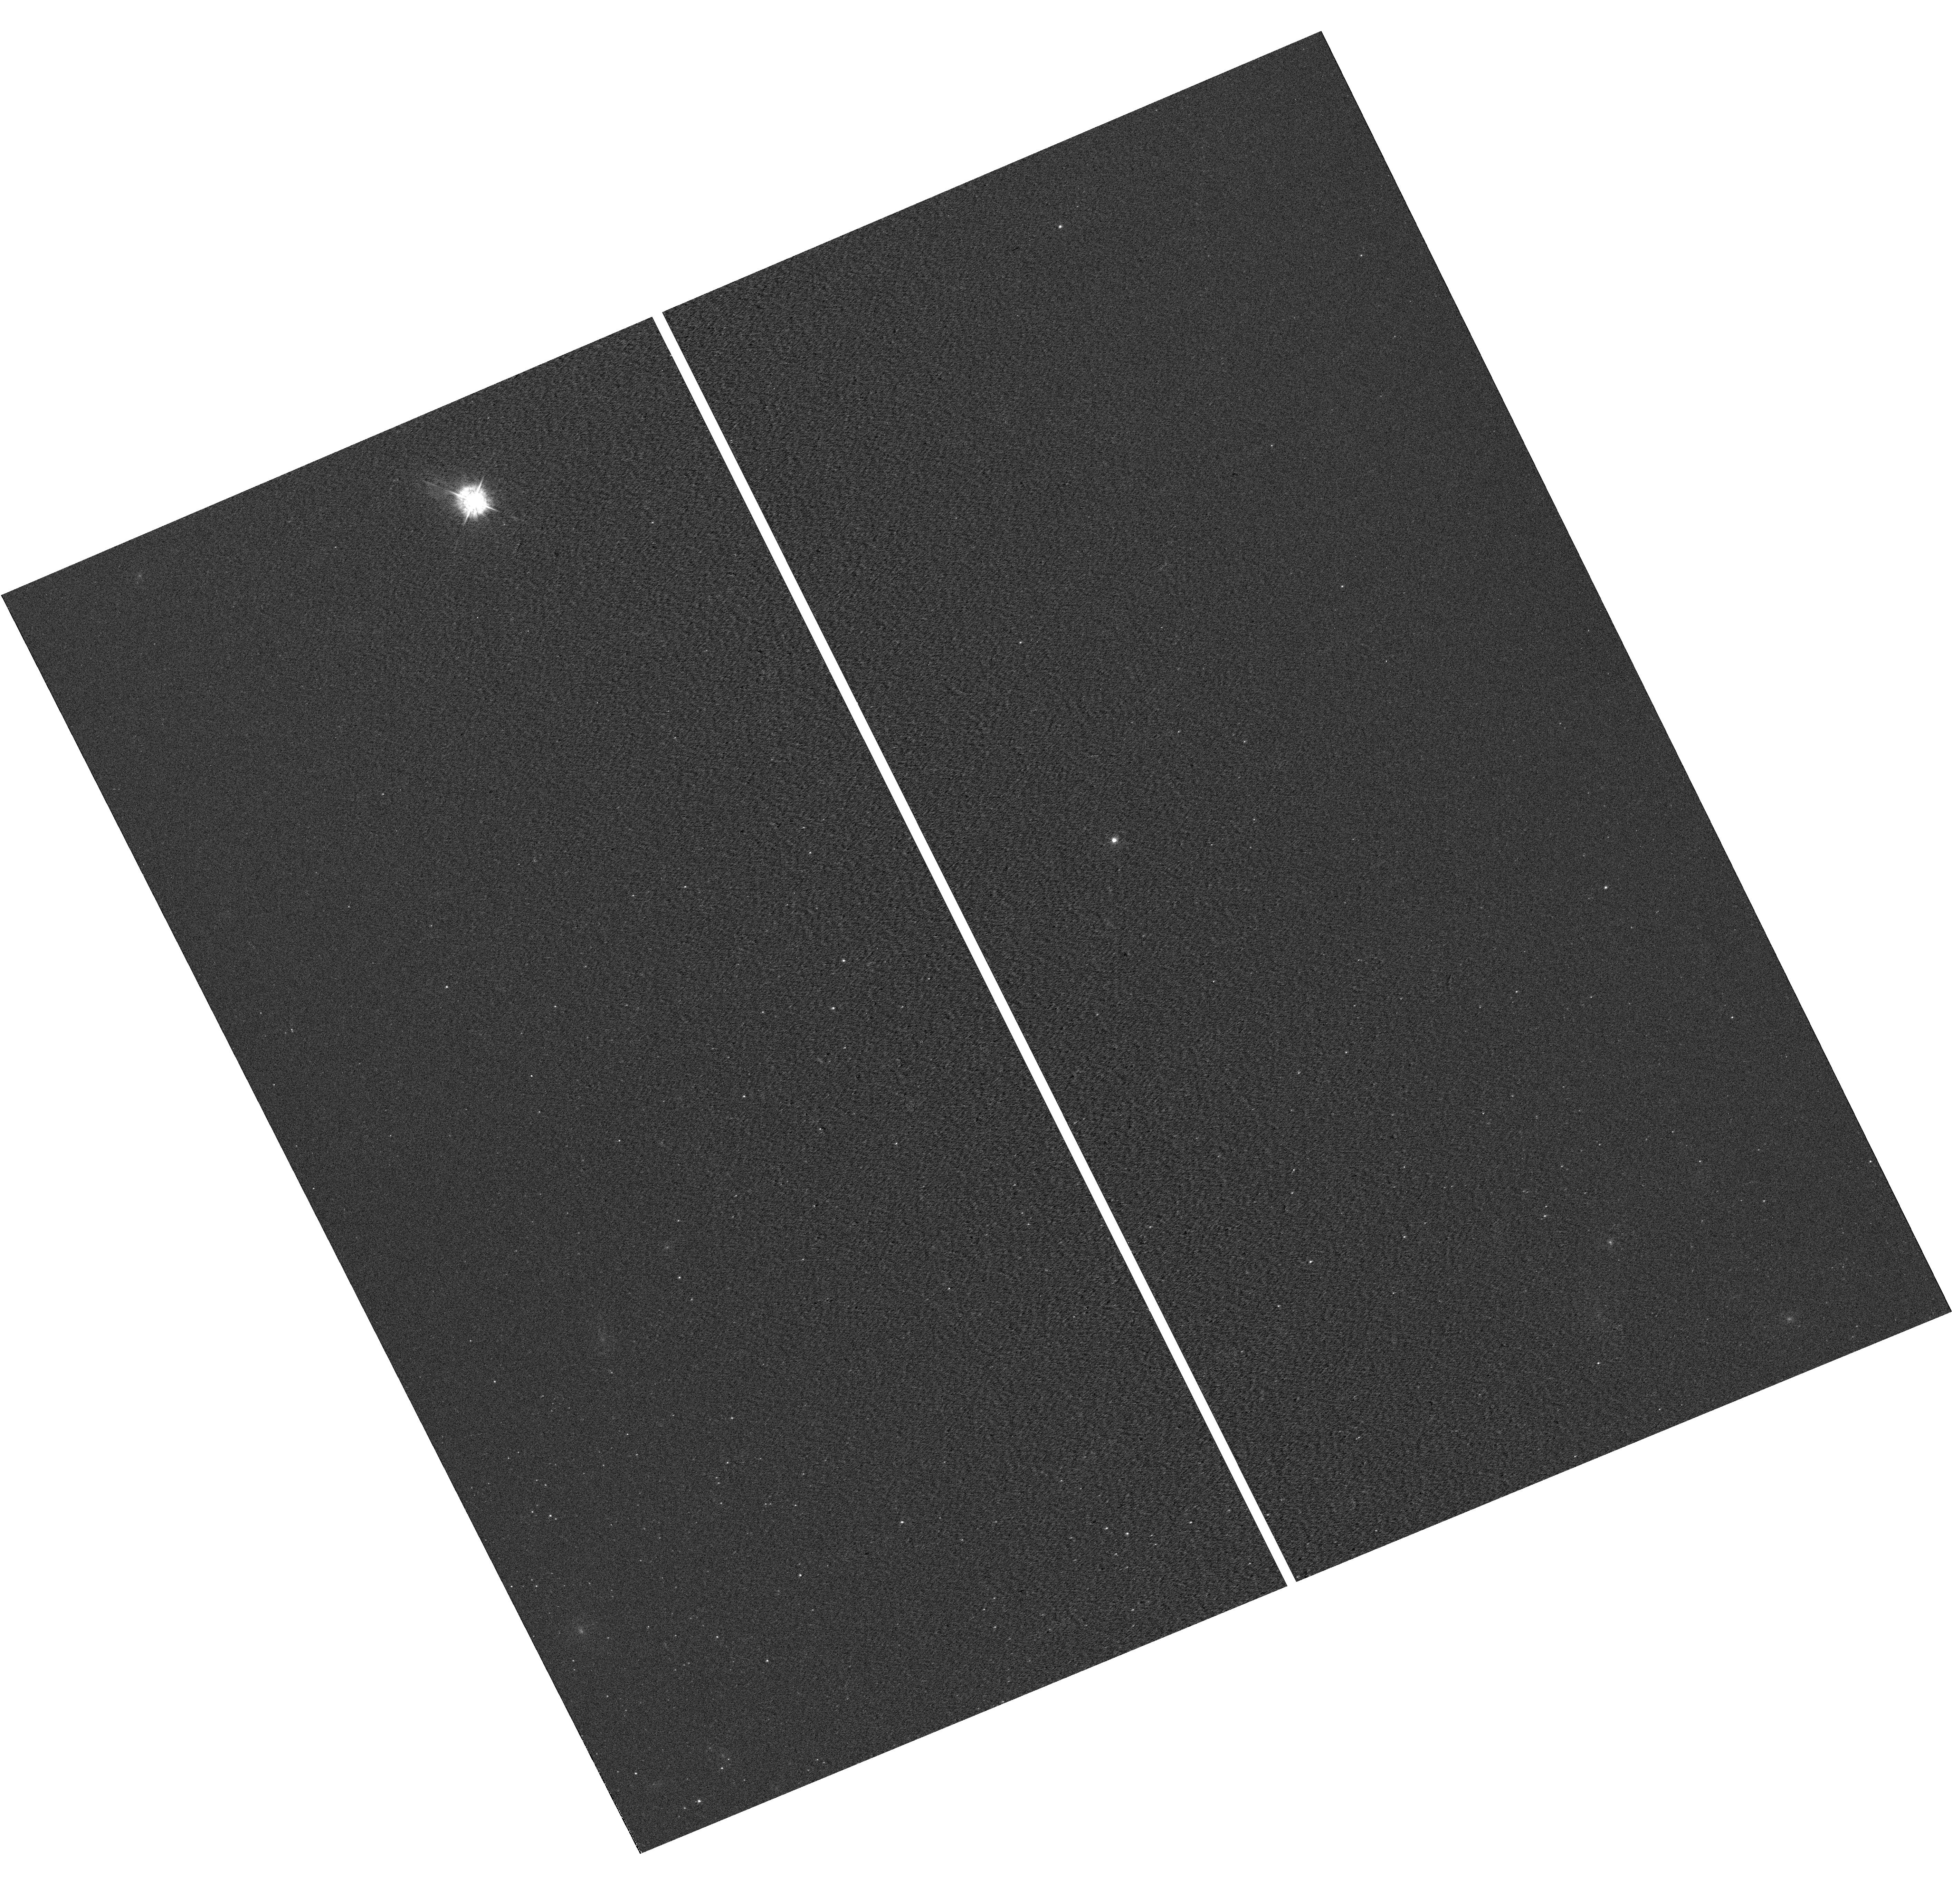
Target: field at RA 16.287°, Dec 2.237°. Instrument: WFC3/UVIS. Filter: F438W. Exposure: 2 min. Observation ID: hst_12587_09_wfc3_uvis_f438w_ibq409

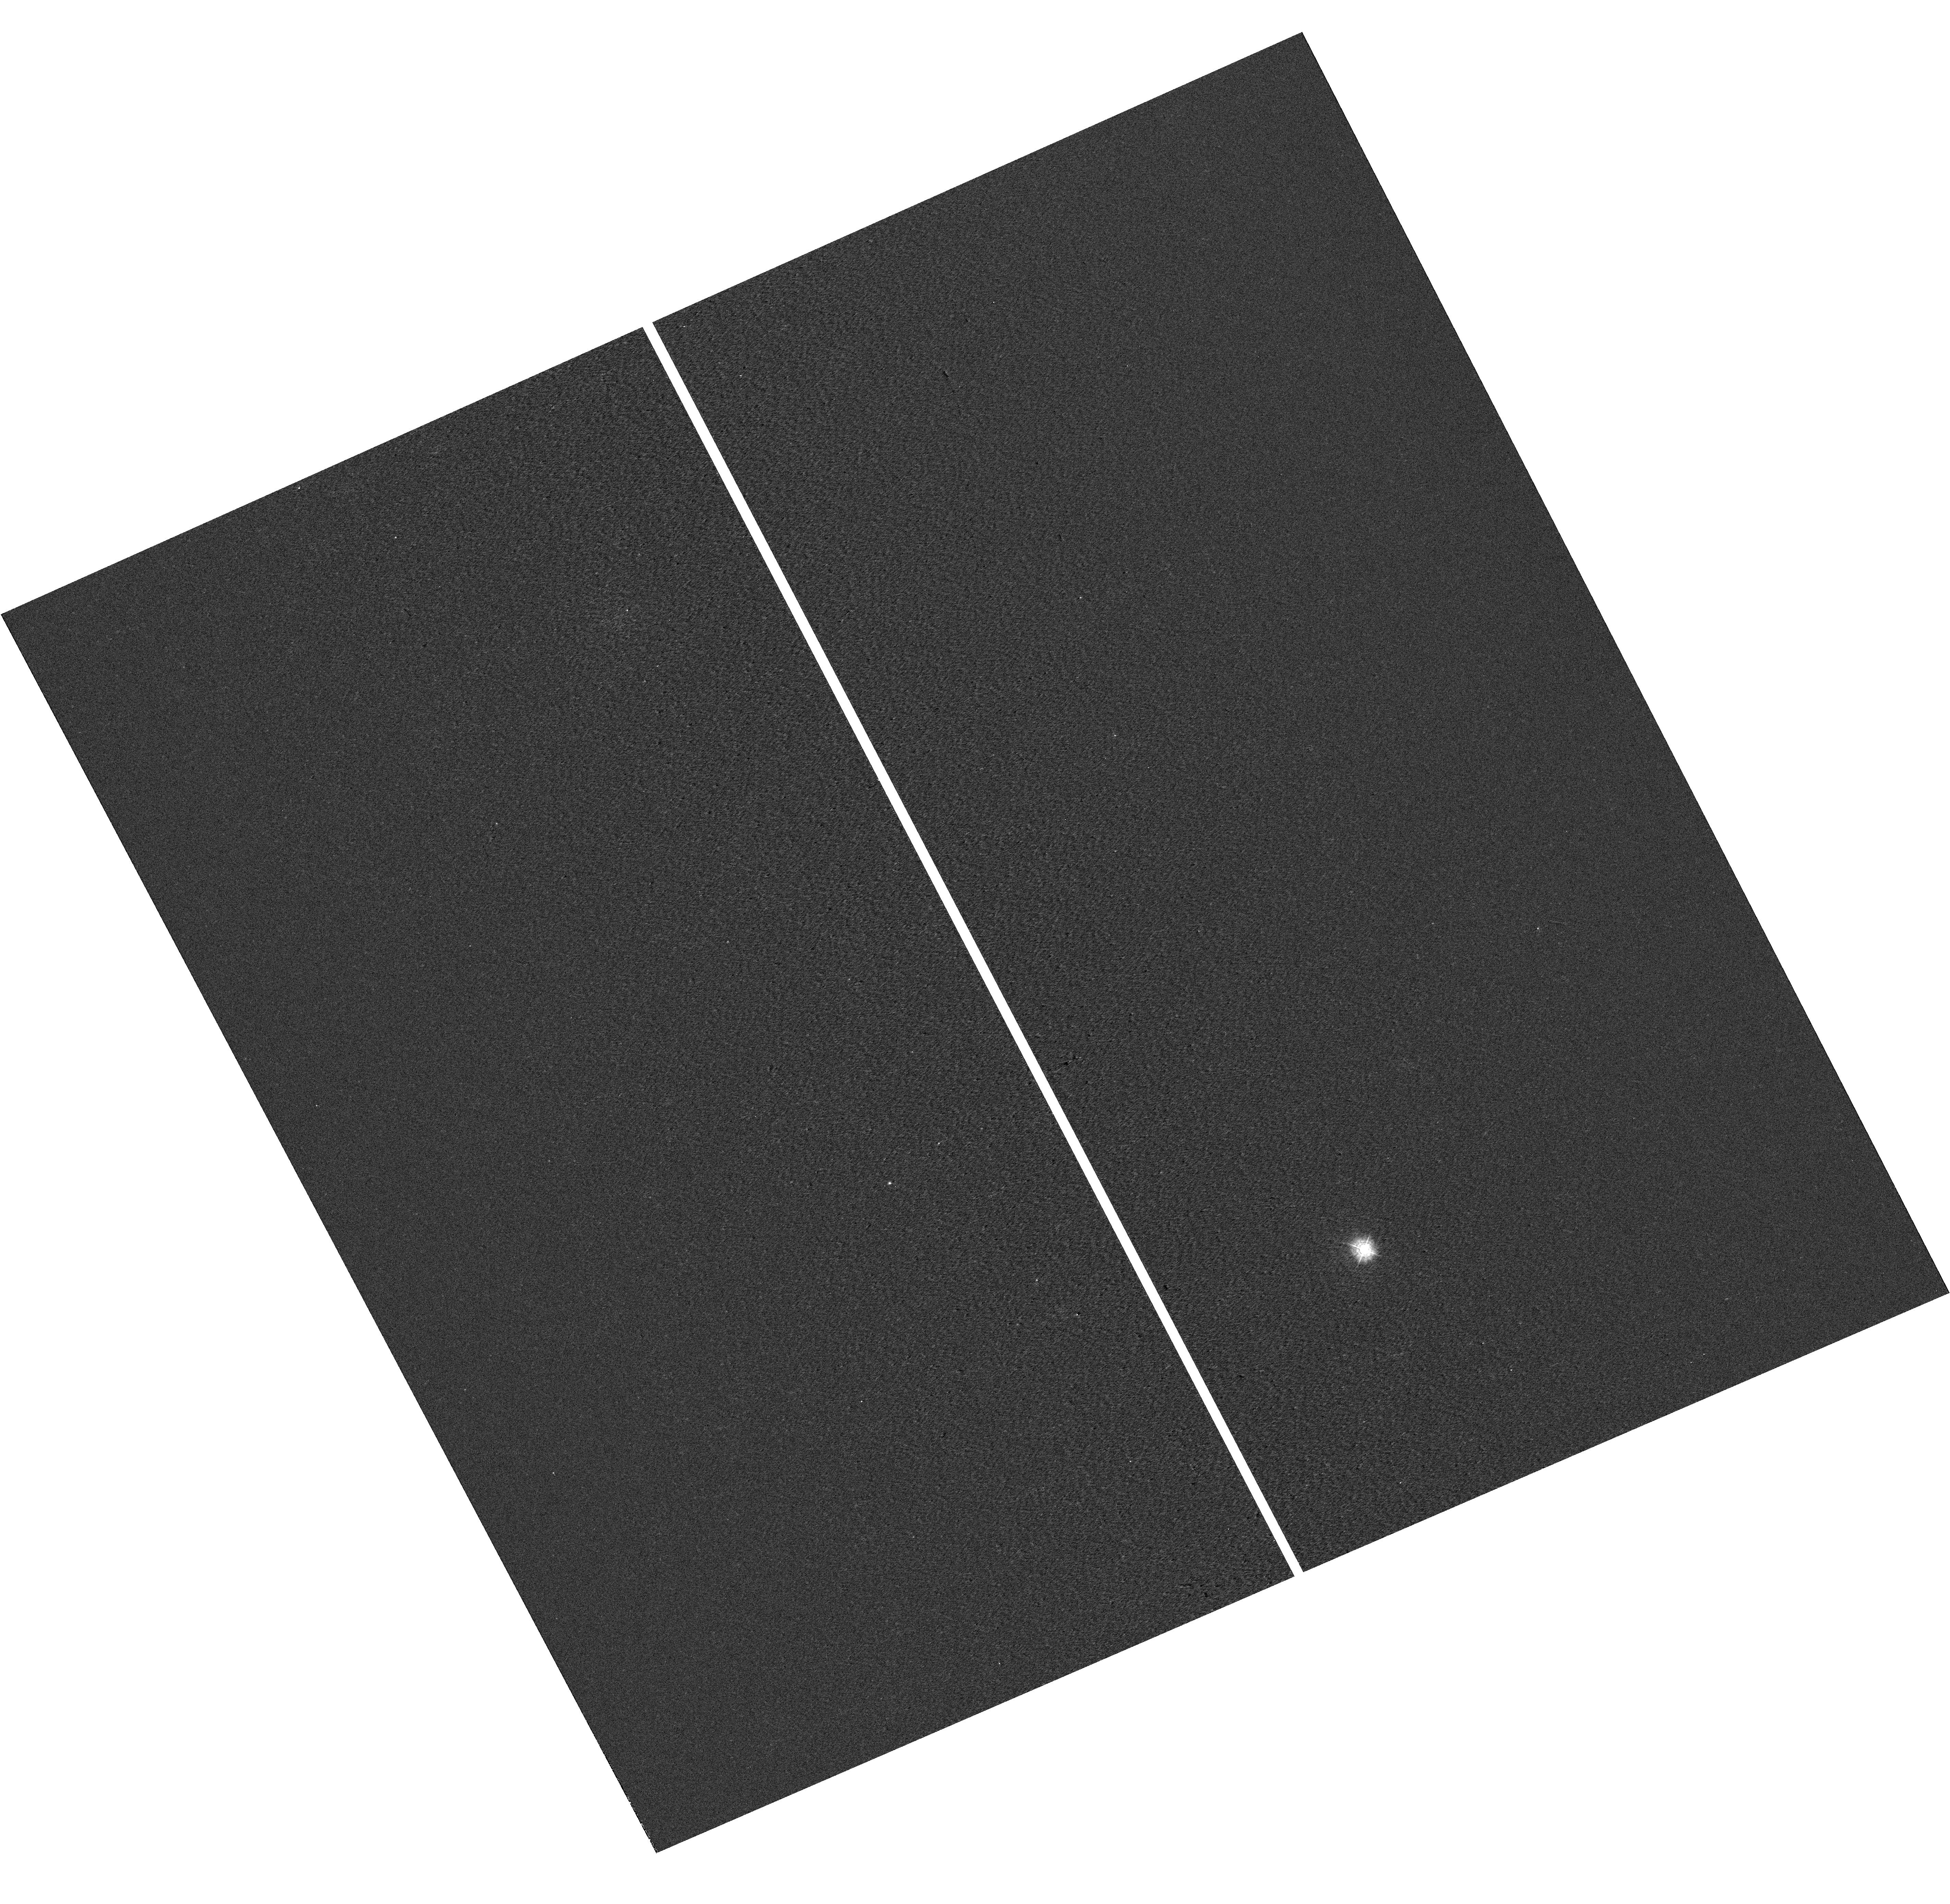
Target: field at RA 16.315°, Dec 2.261°. Instrument: WFC3/UVIS. Filter: F336W. Exposure: 2 min. Observation ID: hst_12587_01_wfc3_uvis_f336w_ibq401

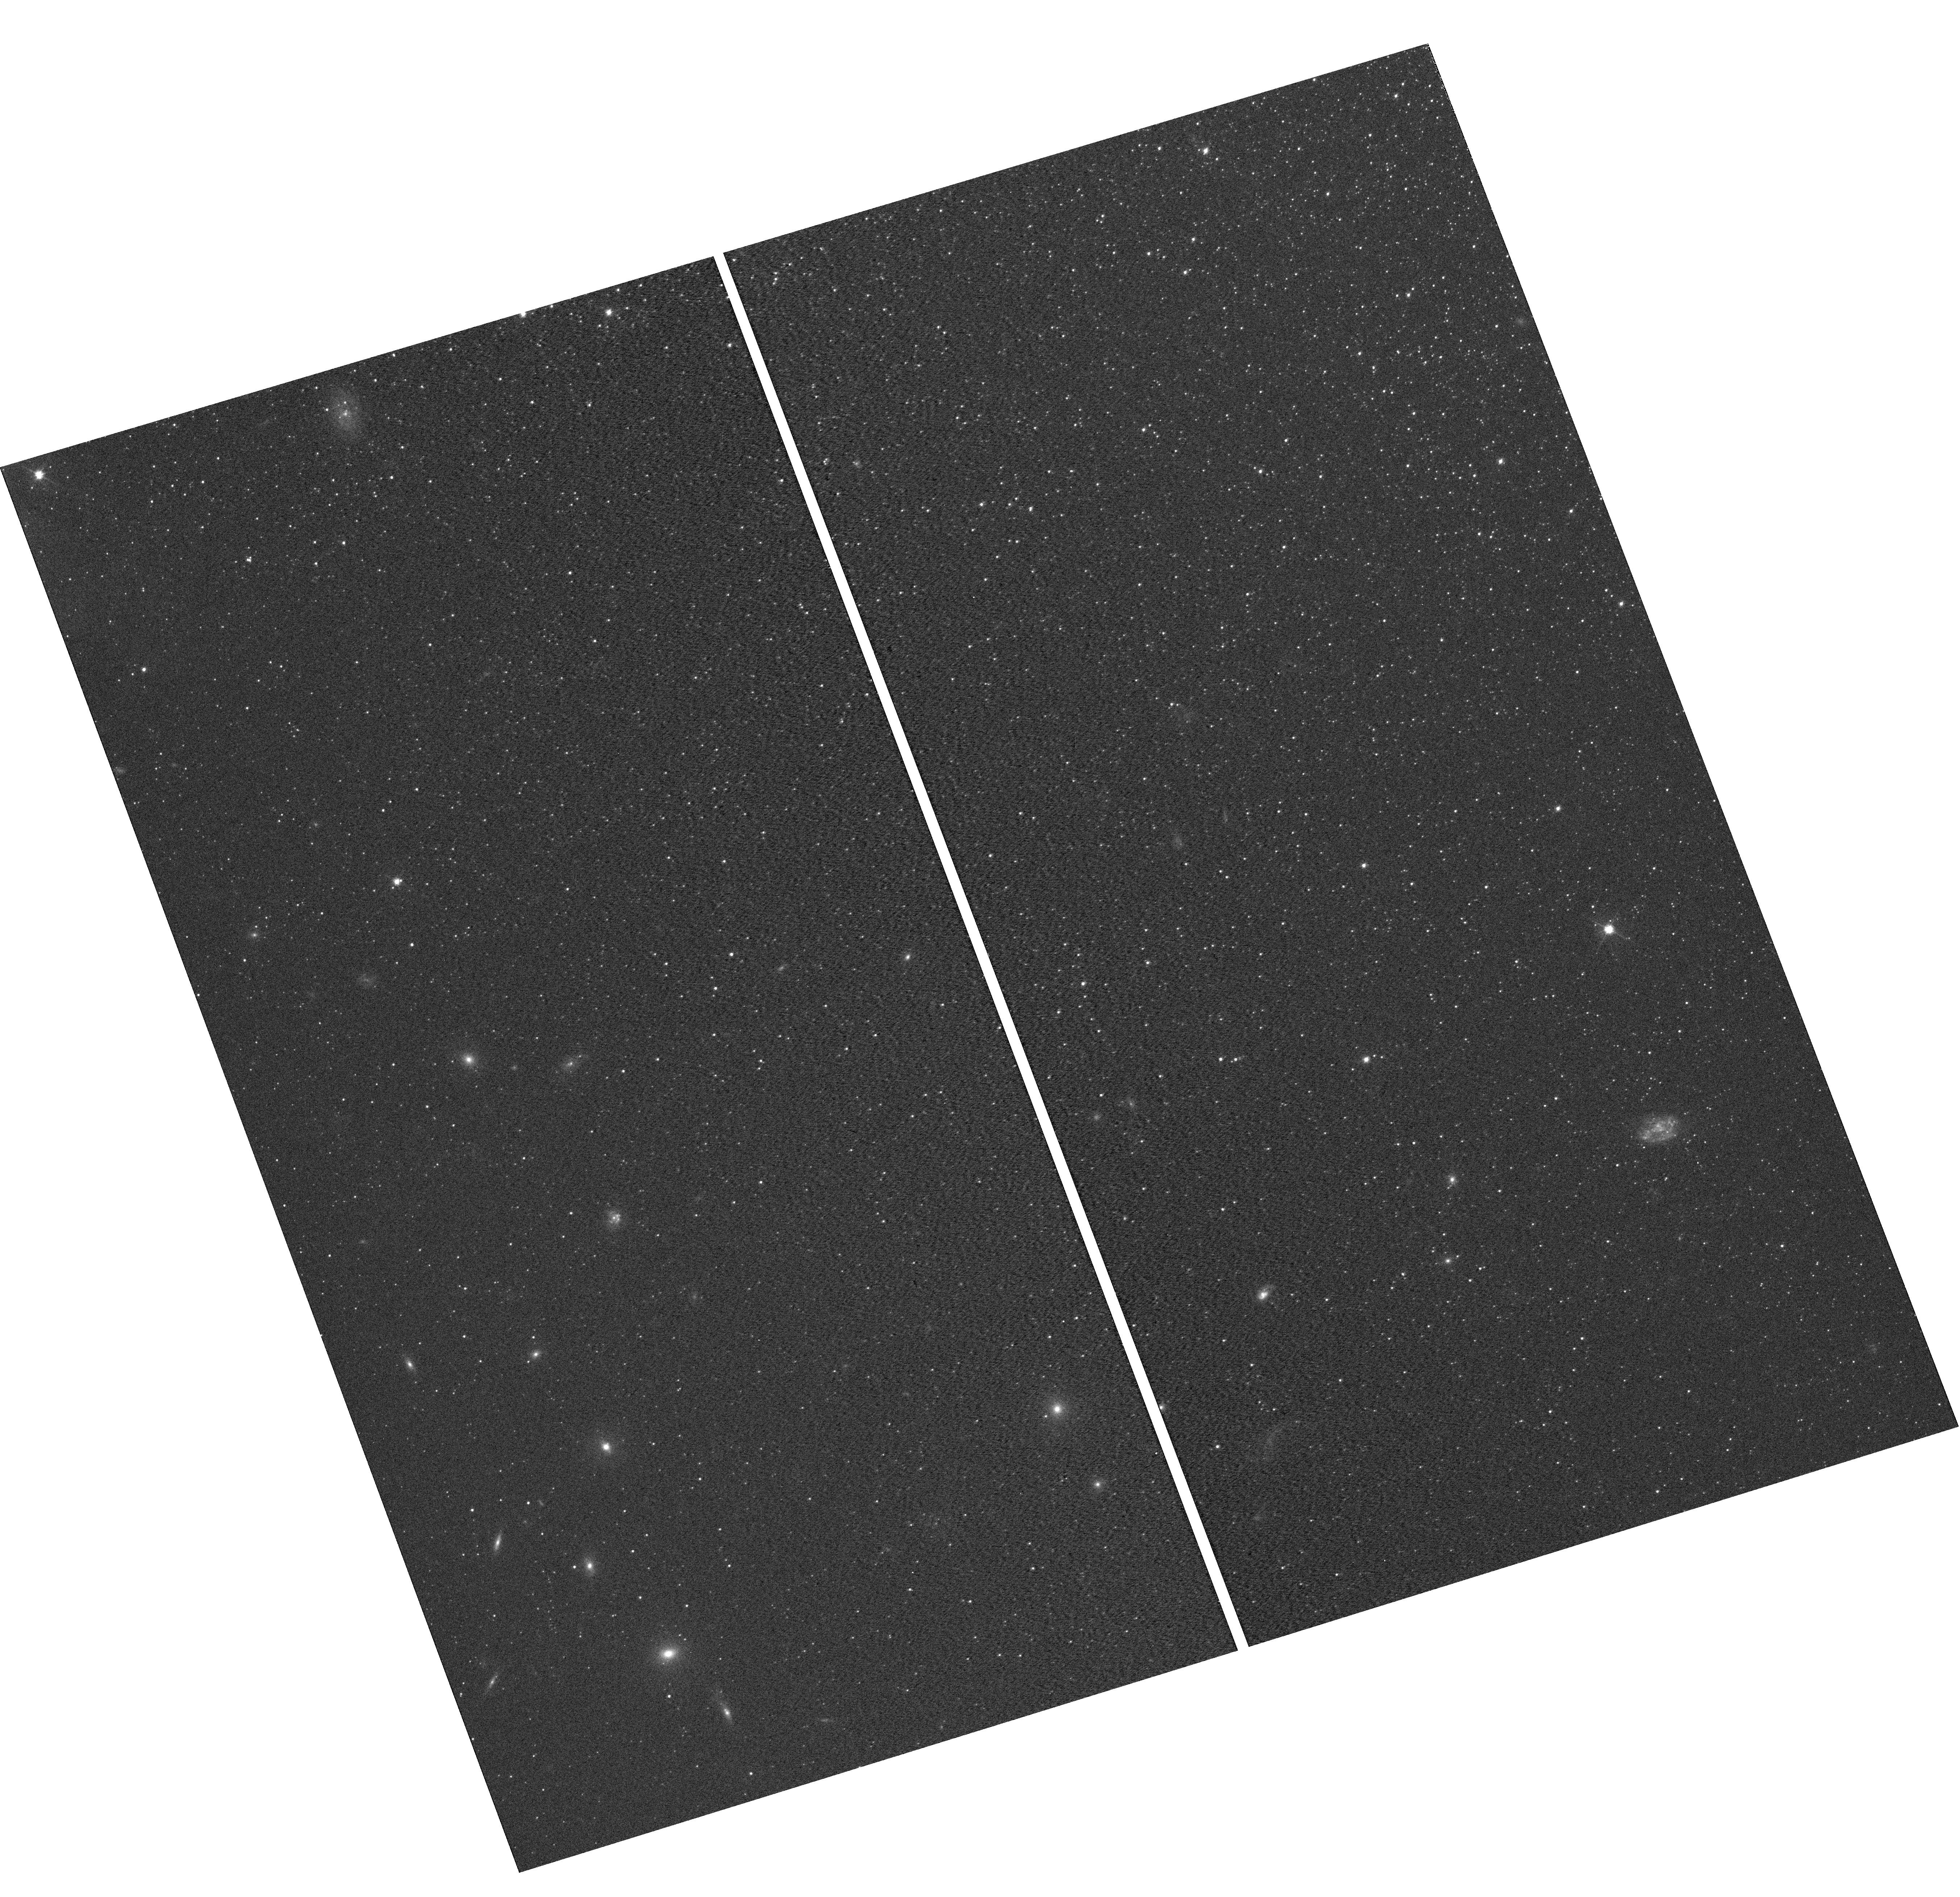
Target: field at RA 16.224°, Dec 2.061°. Instrument: WFC3/UVIS. Filter: F555W. Exposure: 4 min. Observation ID: hst_12587_04_wfc3_uvis_f555w_ibq404

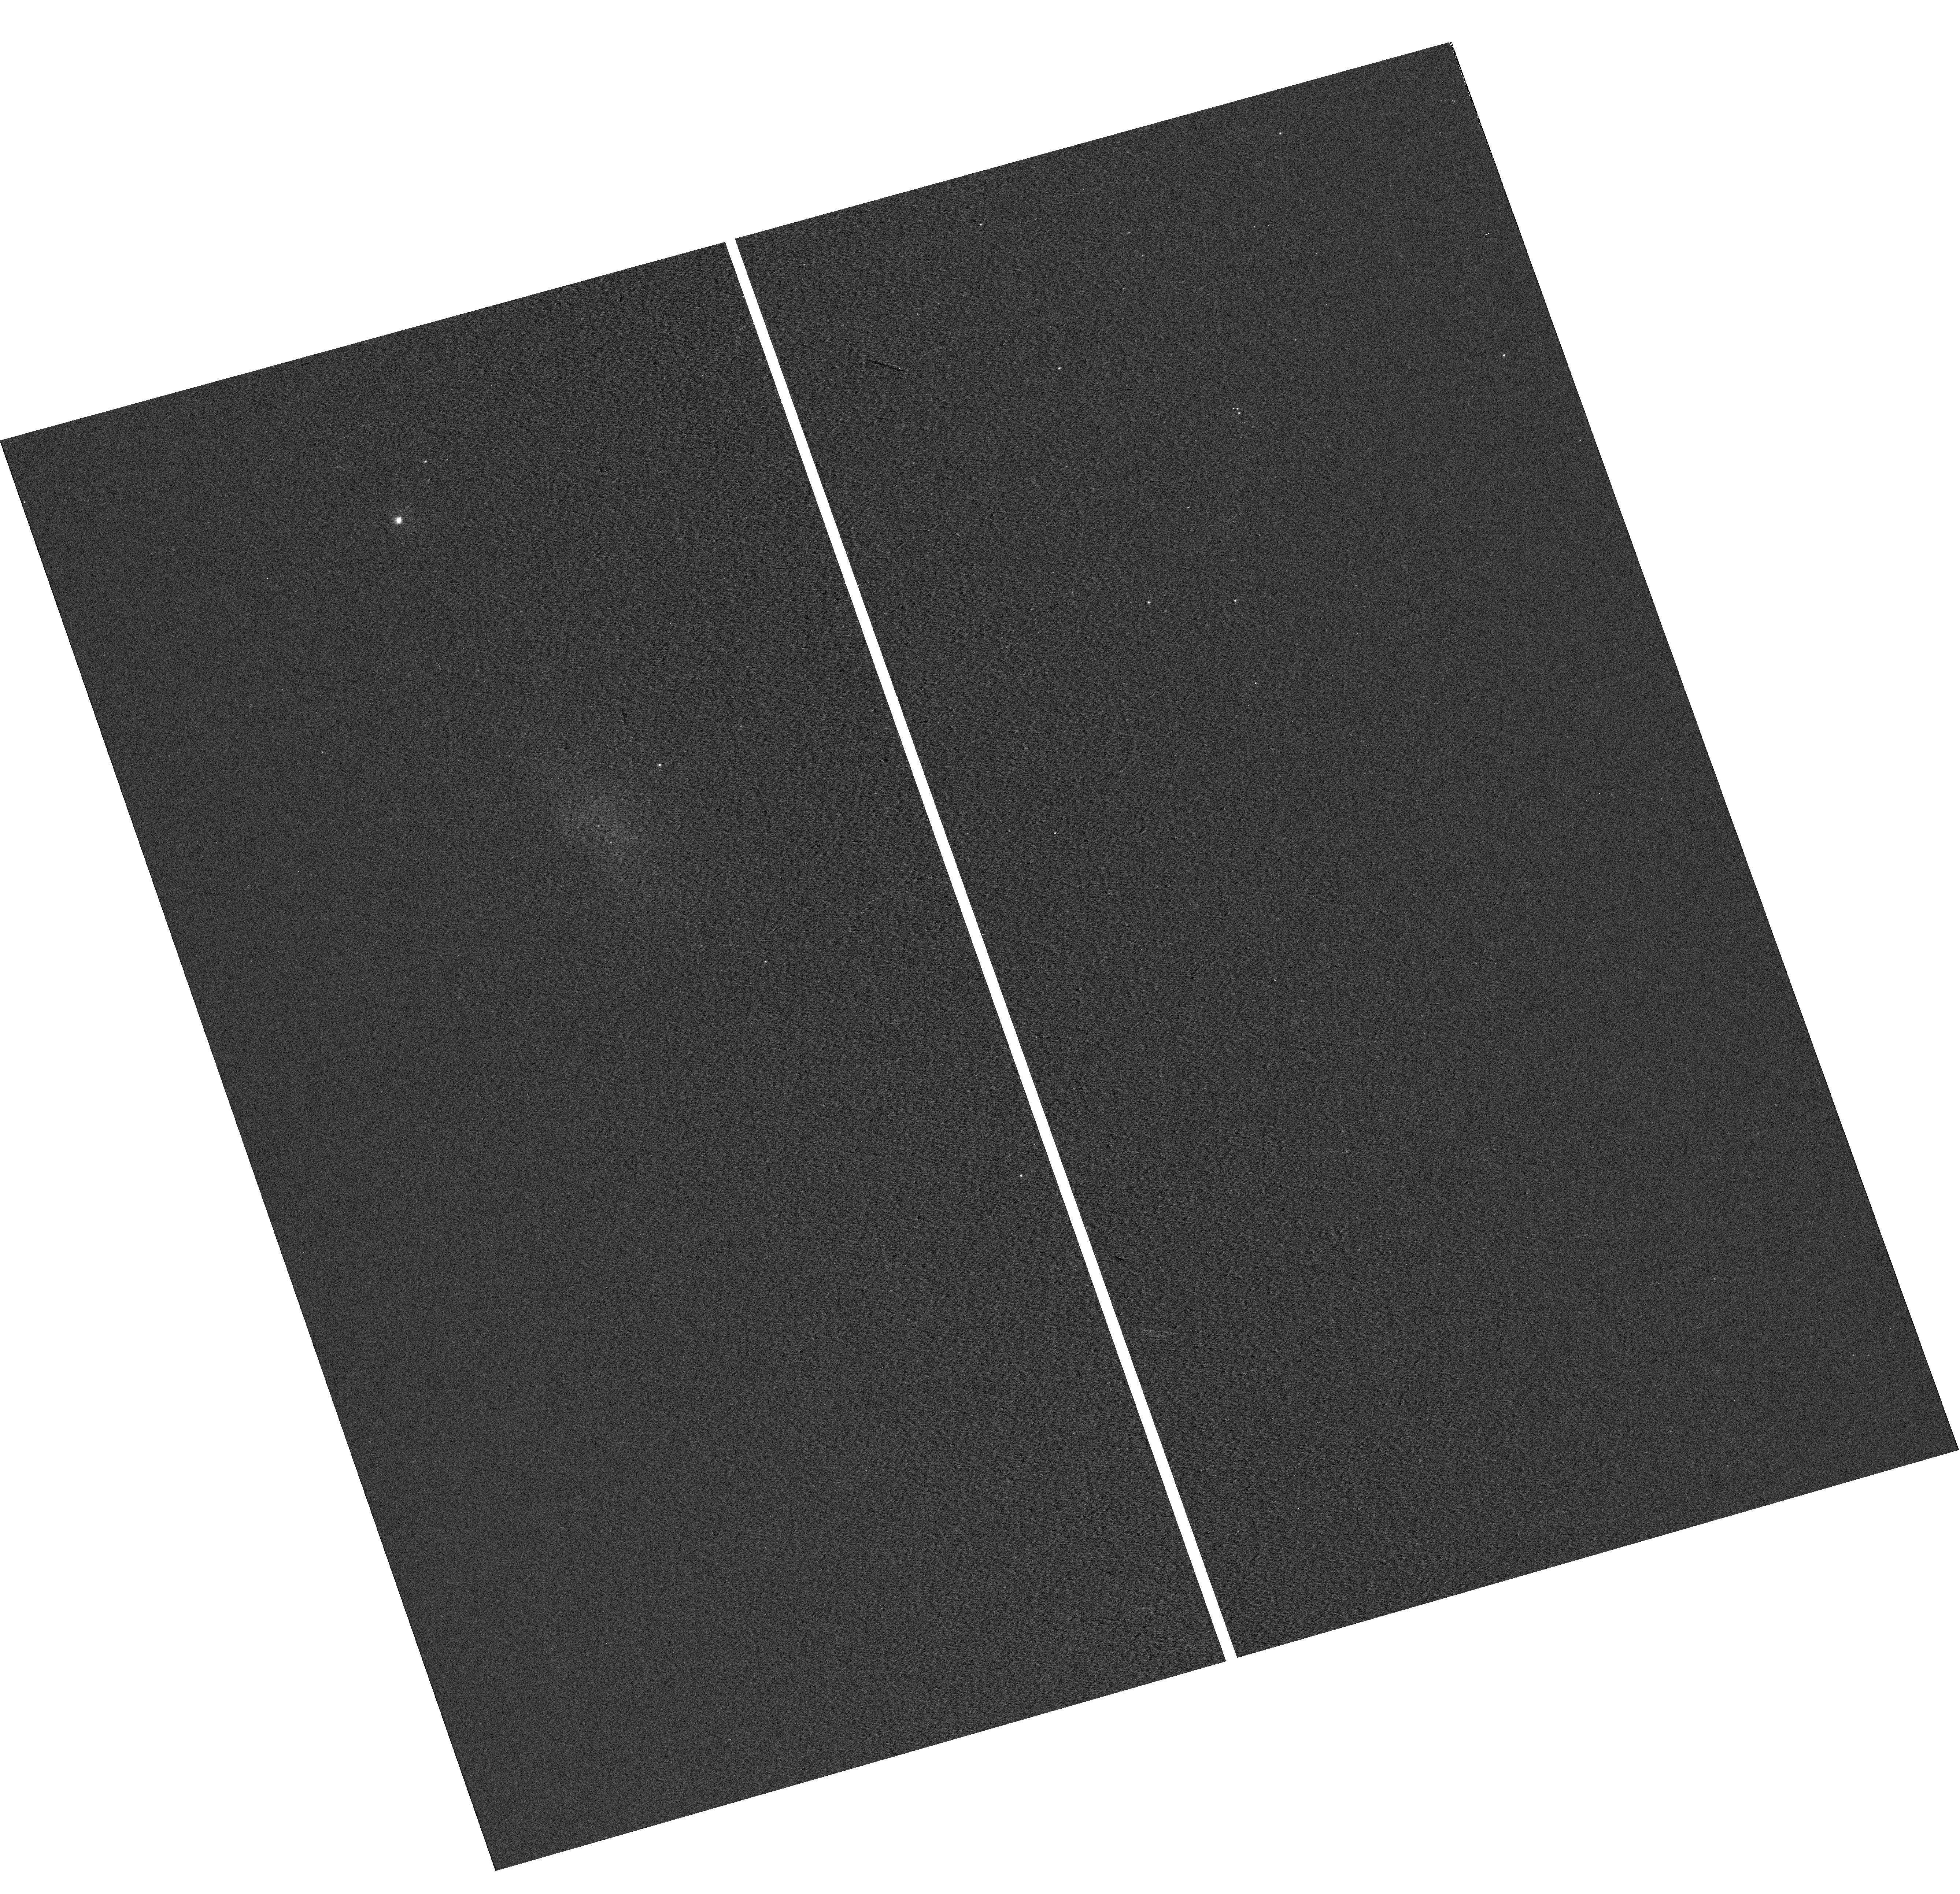
Target: field at RA 16.242°, Dec 2.069°. Instrument: WFC3/UVIS. Filter: F502N. Exposure: 2 min. Observation ID: hst_12587_05_wfc3_uvis_f502n_ibq405

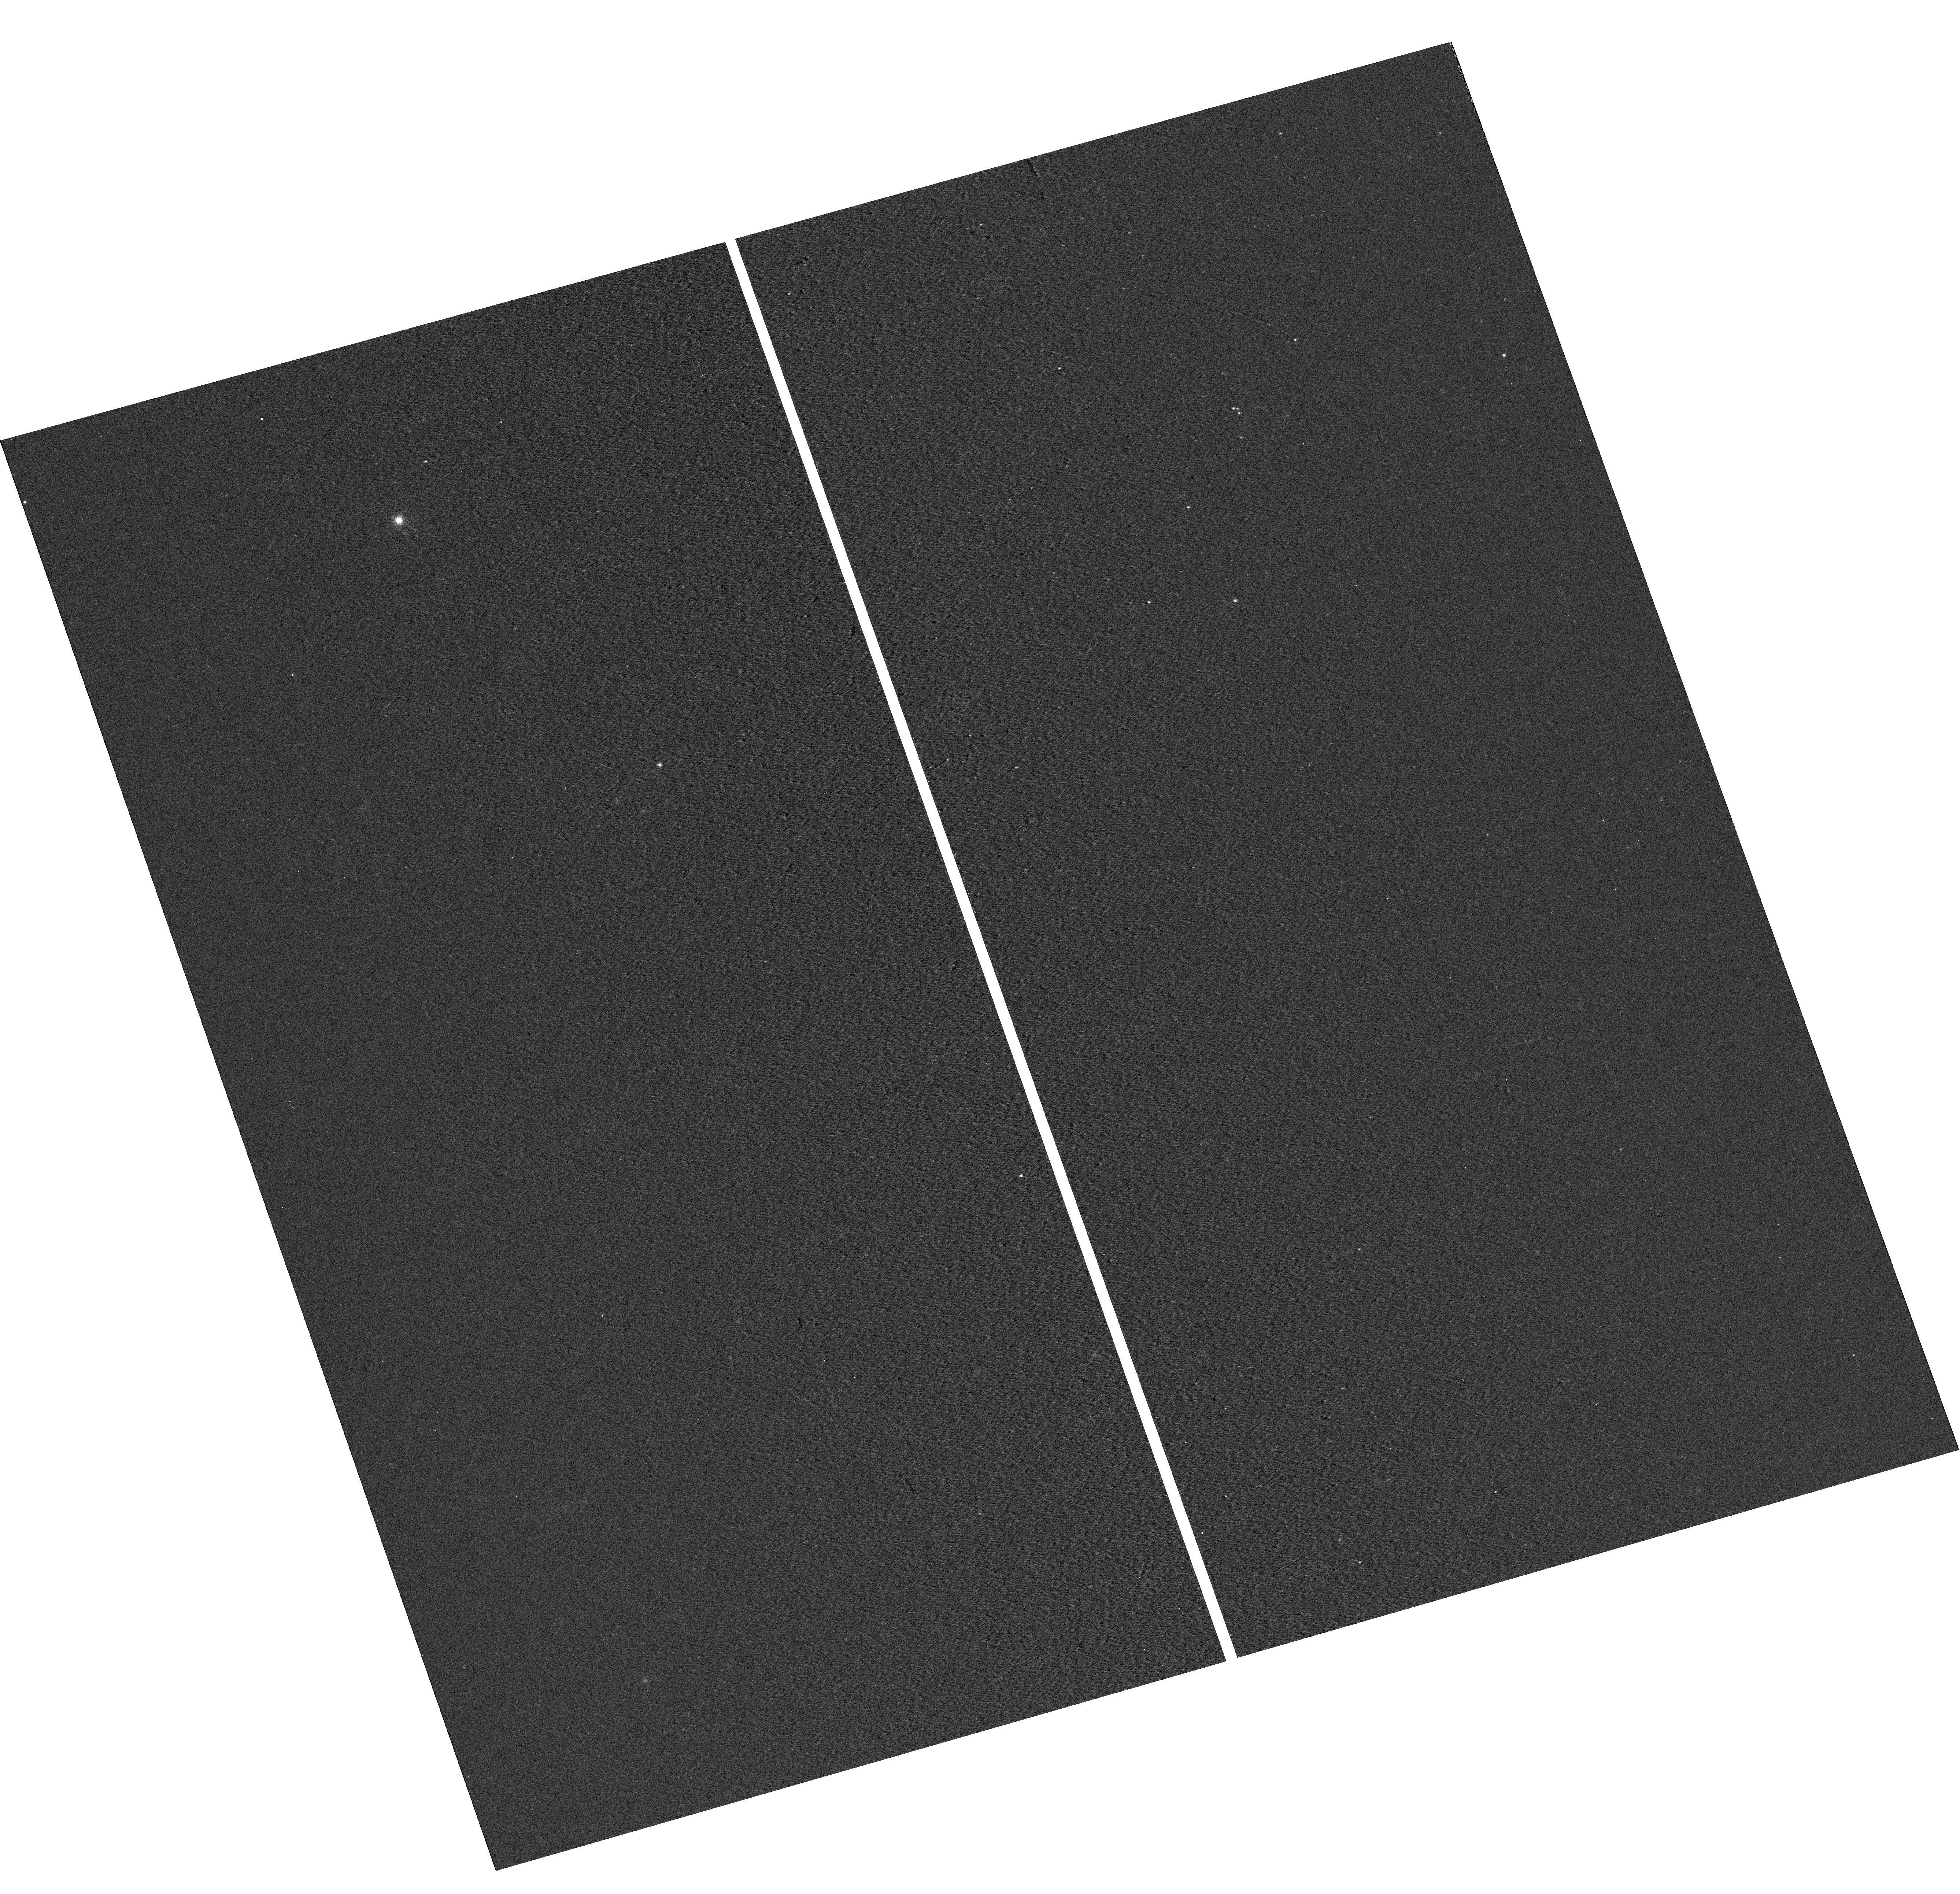
Target: field at RA 16.242°, Dec 2.069°. Instrument: WFC3/UVIS. Filter: F673N. Exposure: 2 min. Observation ID: hst_12587_05_wfc3_uvis_f673n_ibq405

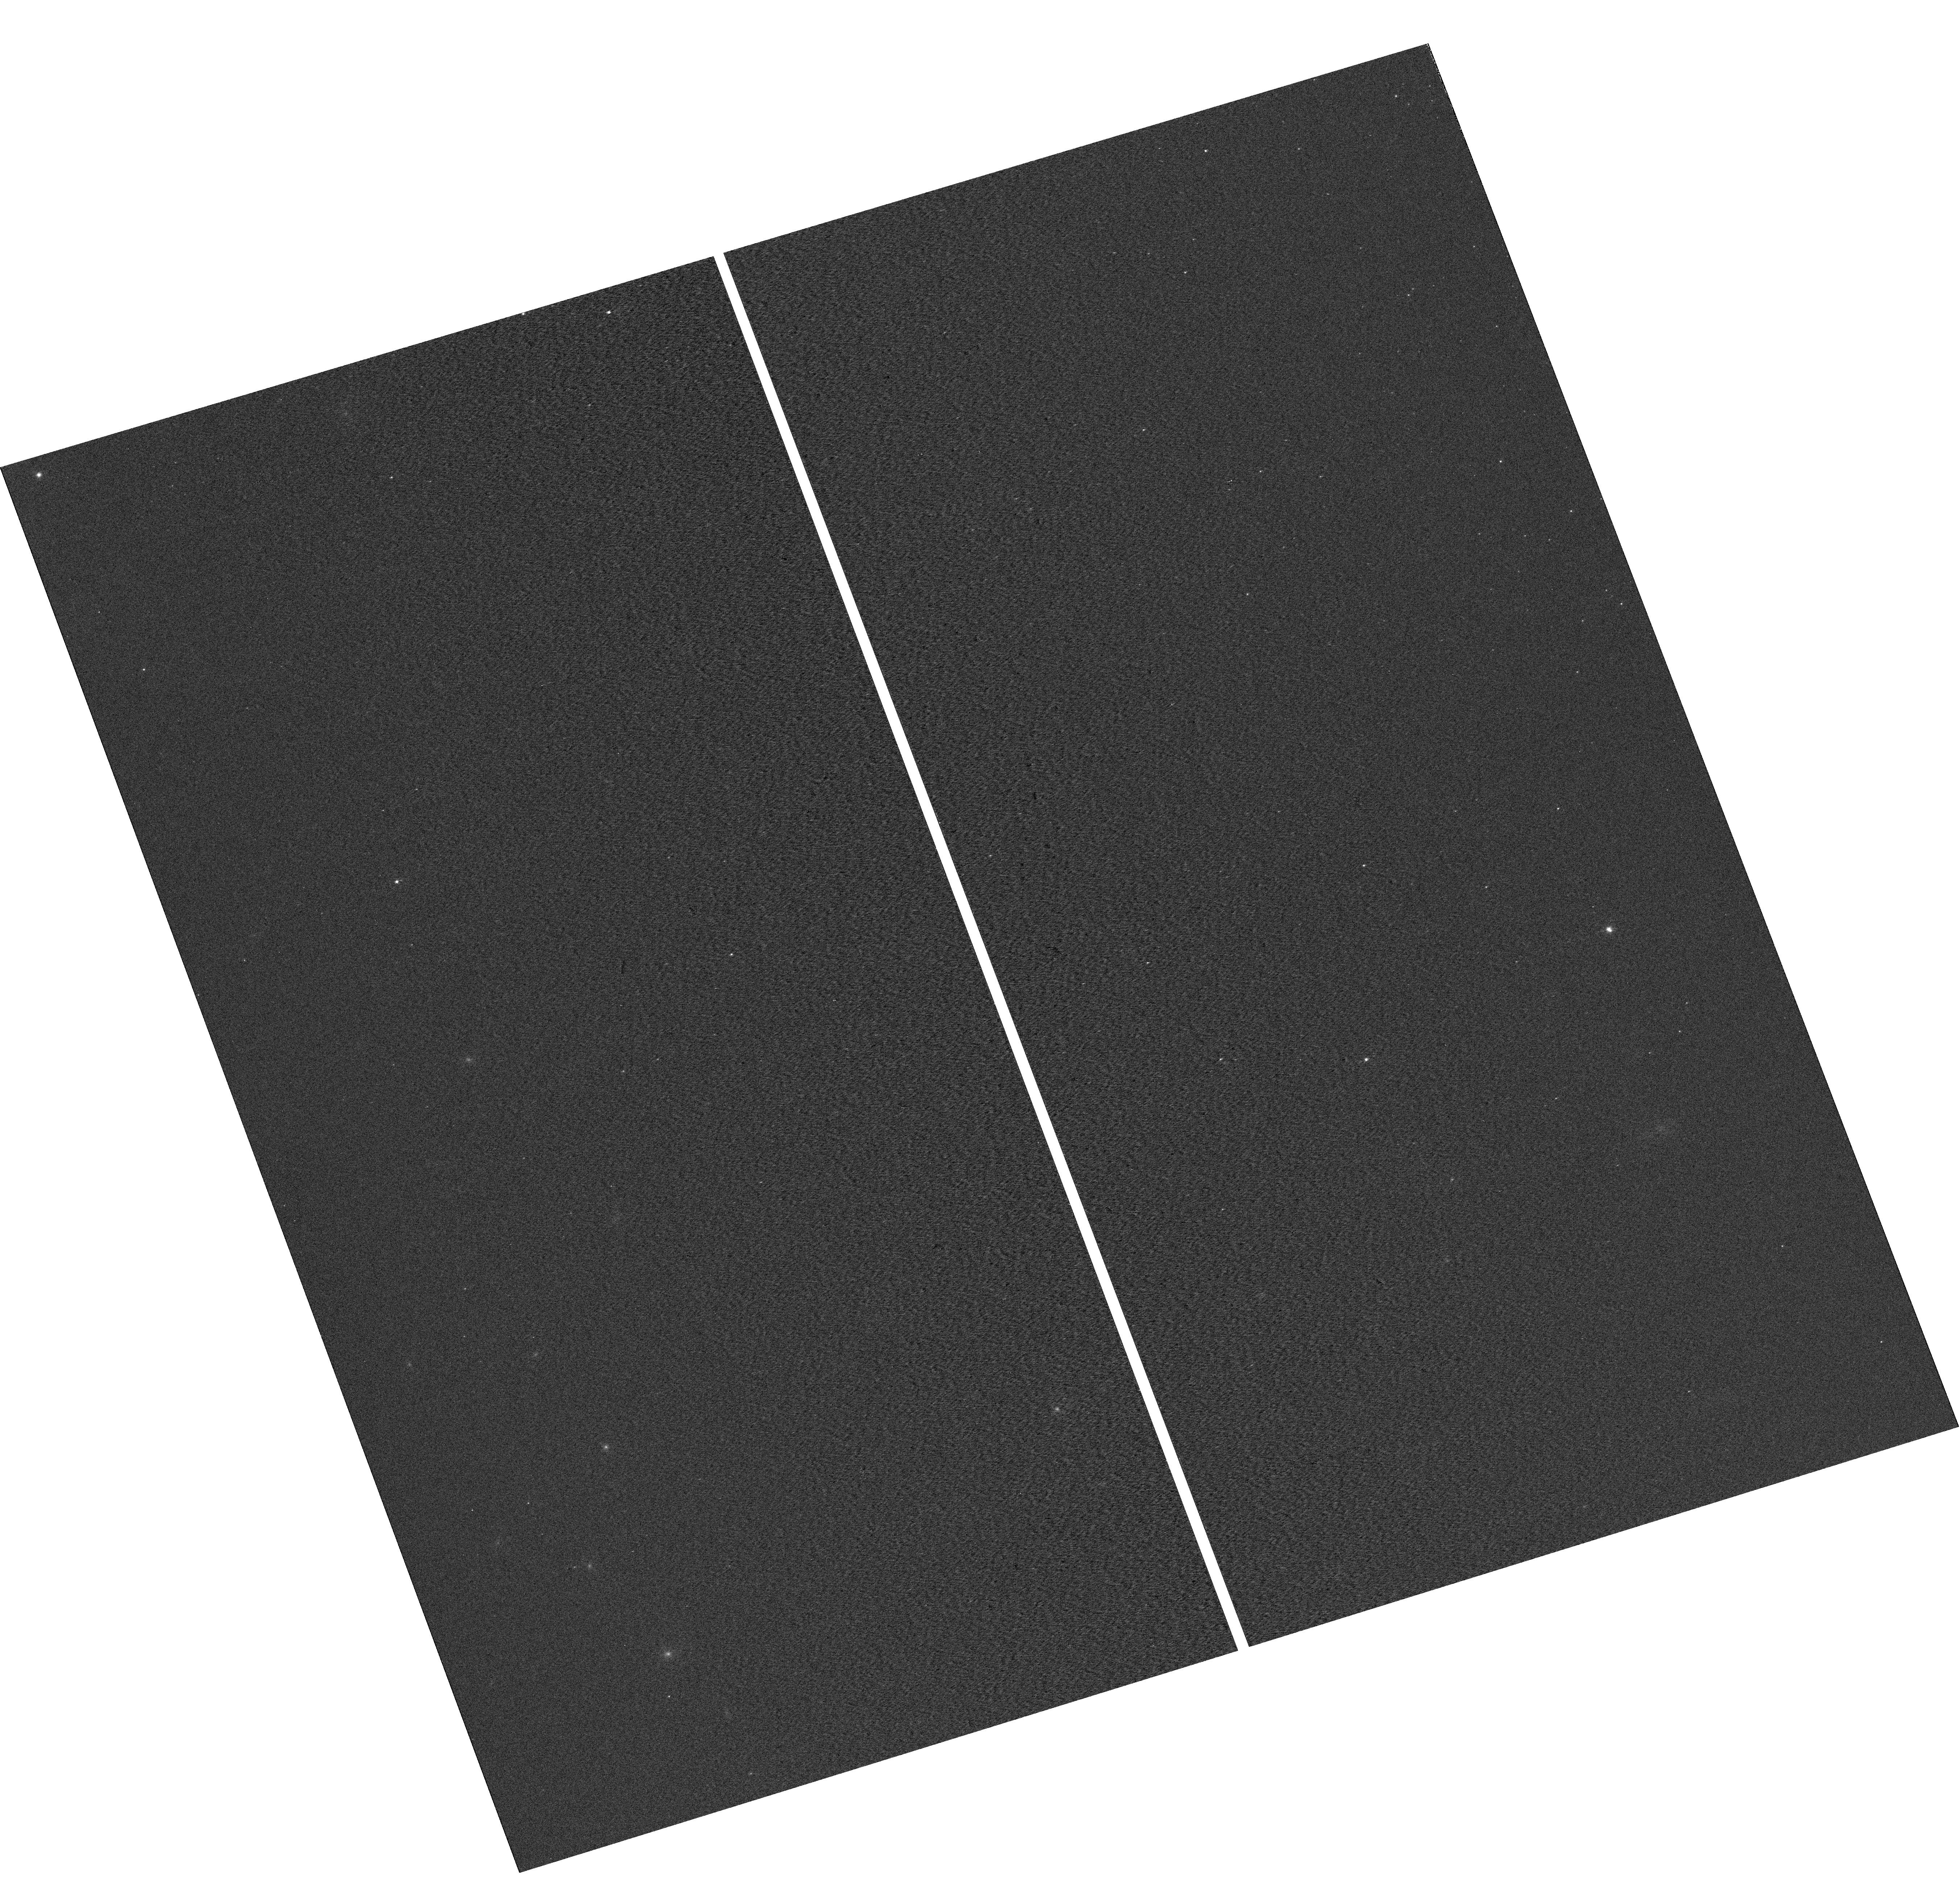
Target: field at RA 16.224°, Dec 2.061°. Instrument: WFC3/UVIS. Filter: F657N. Exposure: 4 min. Observation ID: hst_12587_04_wfc3_uvis_f657n_ibq404

Winds of very low metallicity OB stars: crossing the frontier of the Magellanic Clouds (PI: Garcia, Miriam)

Very low metallicity massive stars are a key ingredient for our understanding of the early Universe because of their connection with the dominant conditions at that time, the reionization epoch and long-GRBs. In the studies of massive stars radiation driven winds play a crucial manifold role, being a chief agent of stellar evolution, altering the optical diagnostics for parameter determination and injecting radiative and mechanical energy into their surroundings. However, the theory of radiation driven winds has only be tested down to SMC metallicities and some important open questions remain: the existence of solar-metallicity stars with weak winds and very recent evidence of relatively strong winds in metal-poor stars. We have secured VLT optical spectra of a sample of early-type massive stars in IC 1613, a very metal poor (~<0.1Zo) irregular galaxy of the Local Group that represents the next step towards low metallicities after the SMC. We request low resolution COS spectra (COS/FUV-G140L) of a sub-set of OB stars probing different wind regimes. The wind lines in the 1150-1800A range, together with the optical spectra, will allow us to derive consistently the photospheric and wind parameters of the sample. Results will be interpreted in the context of both evolutionary and radiatively driven winds theories, testing the current paradigm at unexplored low metallicities and increasing our knowledge of massive stars under conditions closer to those of the deep Universe. COS enhanced sensitivity will allow us to perform for the first time detailed studies of **resolved** OB stars in an environment with poorer metal content than the SMC.